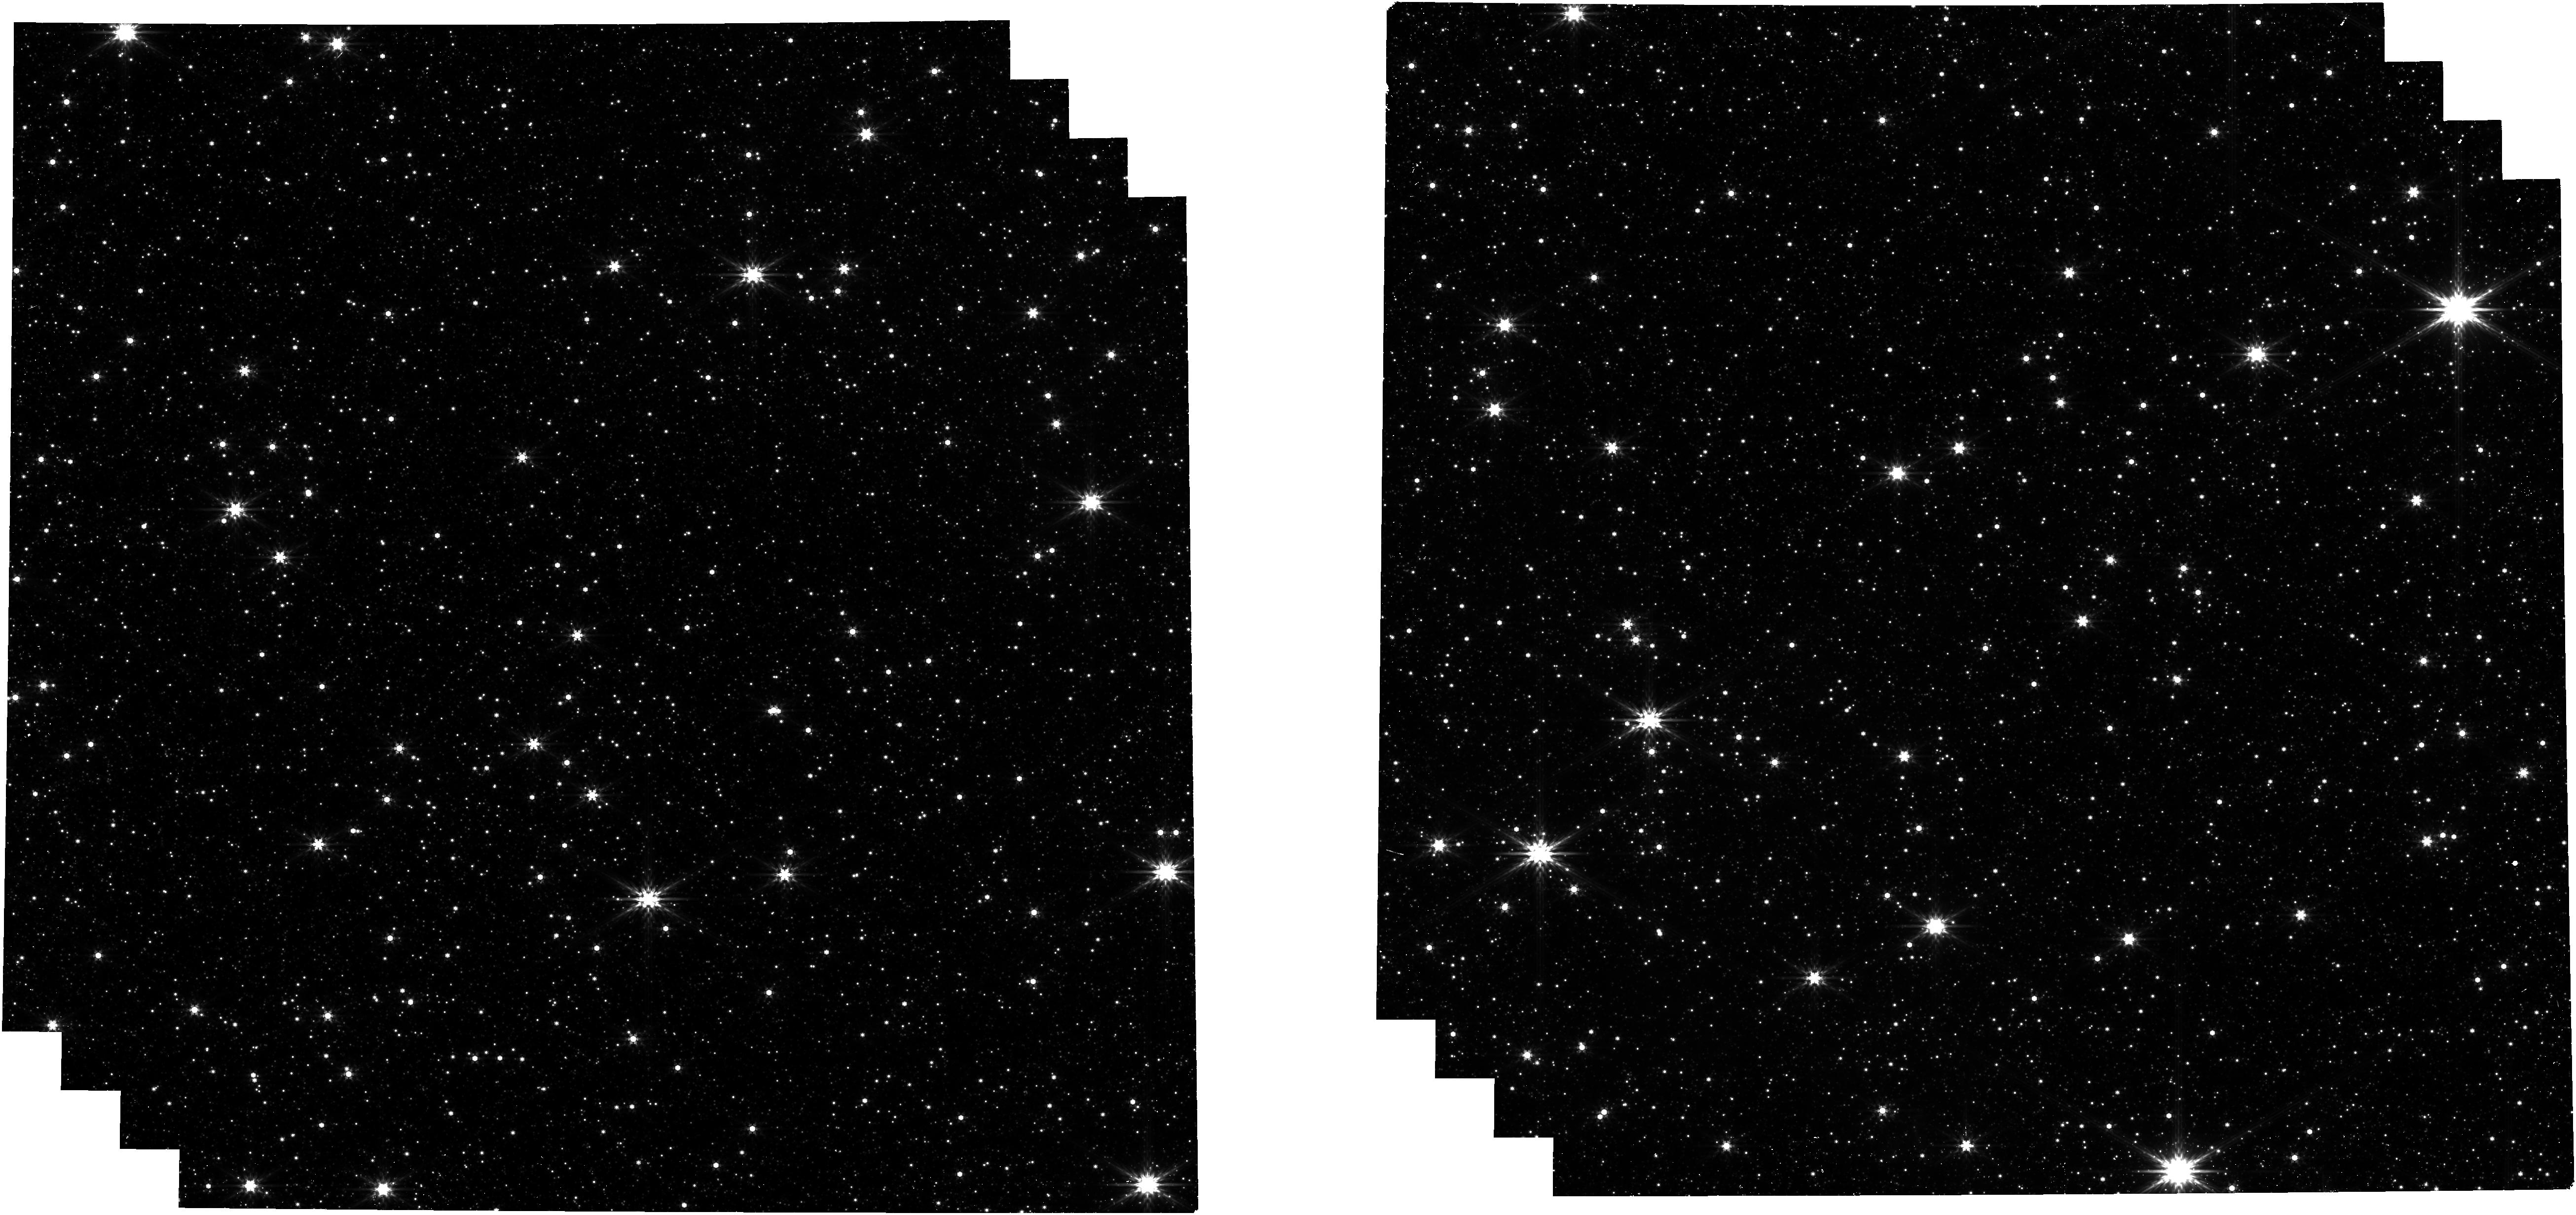
Target: control_field. Instrument: NIRCAM. Filter: F444W. Exposure: 3 min. Observation ID: jw06801-o002_t001_nircam_clear-f444w

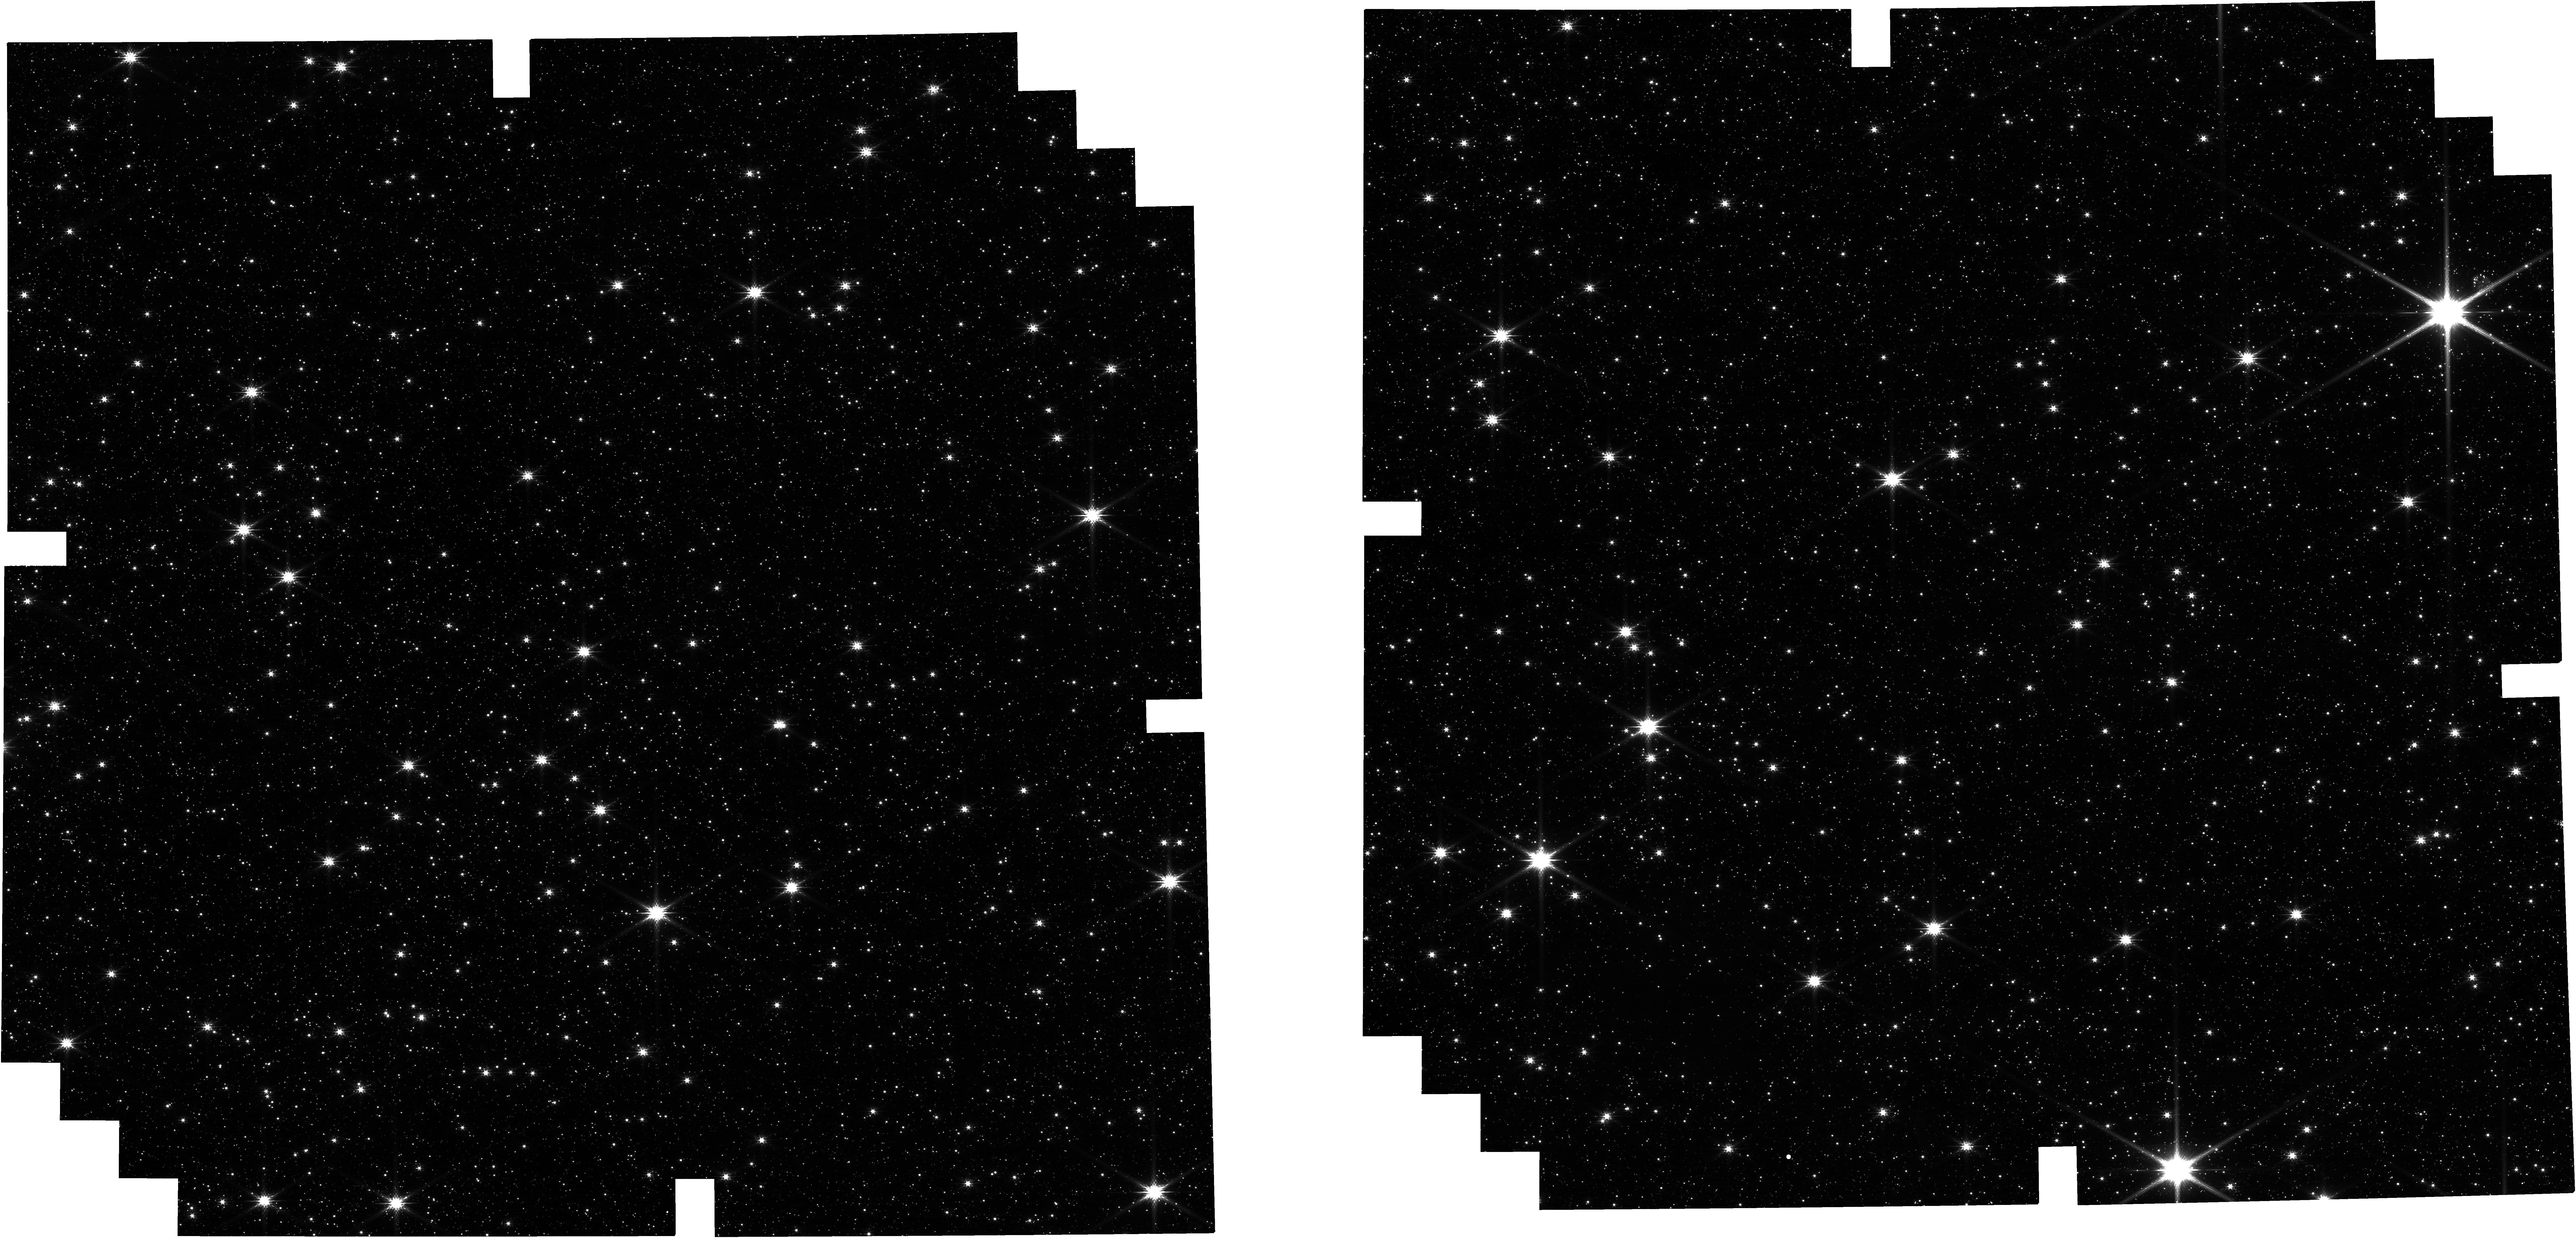
Target: control_field. Instrument: NIRCAM. Filter: F200W. Exposure: 3 min. Observation ID: jw06801-o002_t001_nircam_clear-f200w

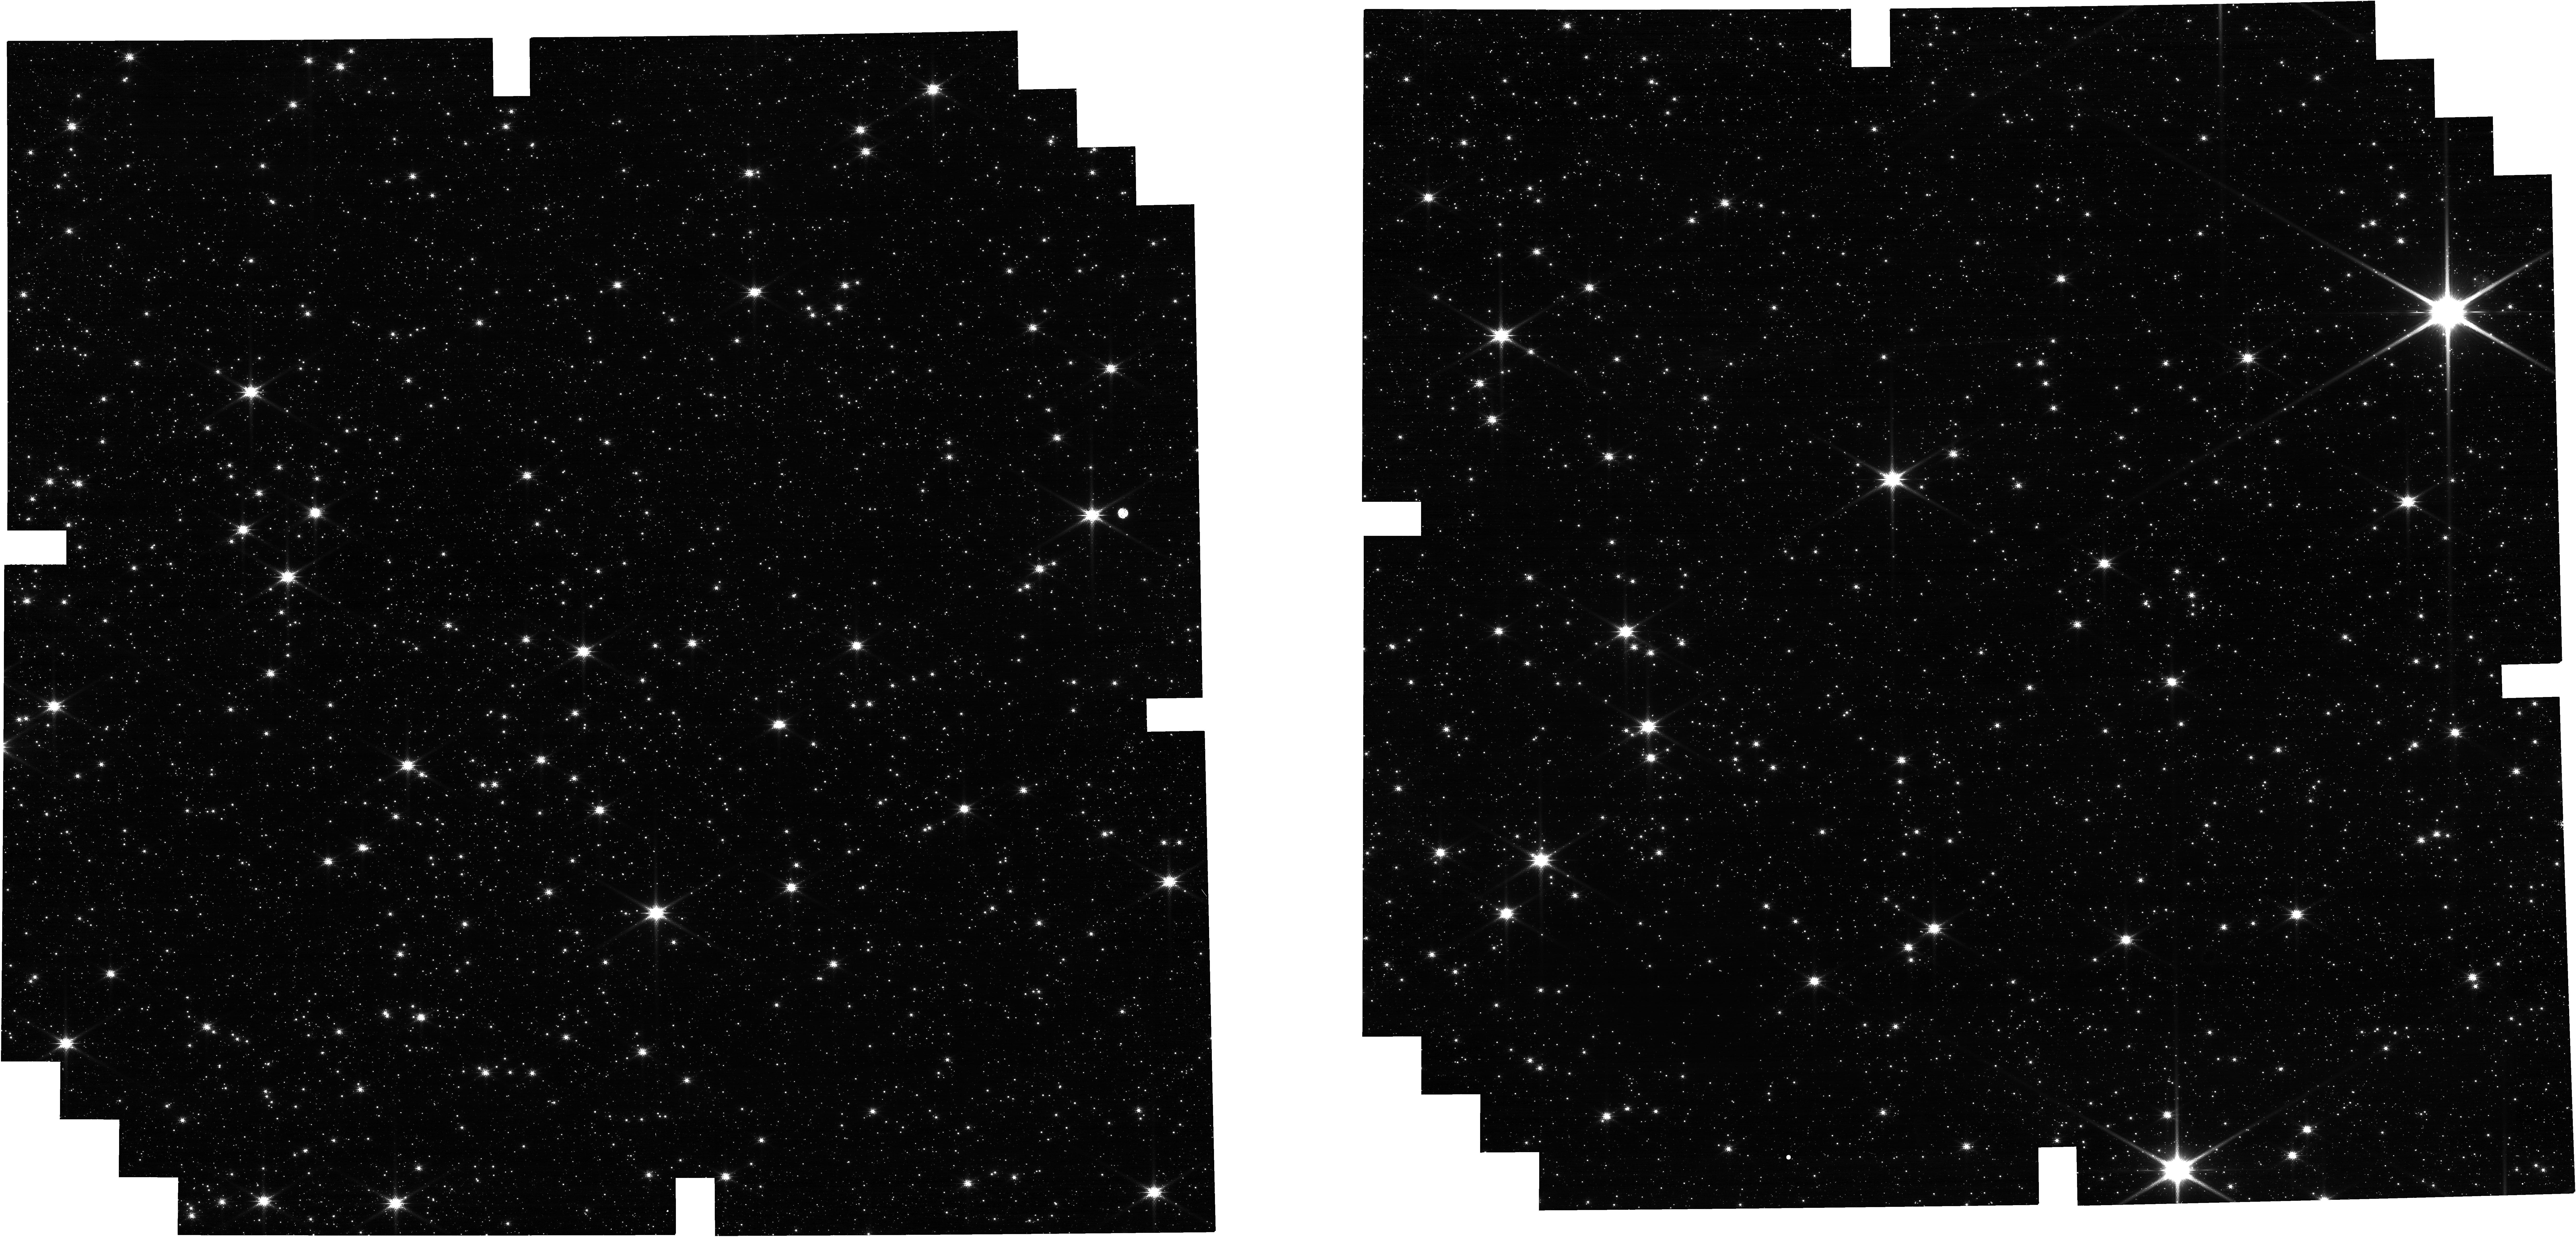
Target: control_field. Instrument: NIRCAM. Filter: F150W. Exposure: 3 min. Observation ID: jw06801-o002_t001_nircam_clear-f150w

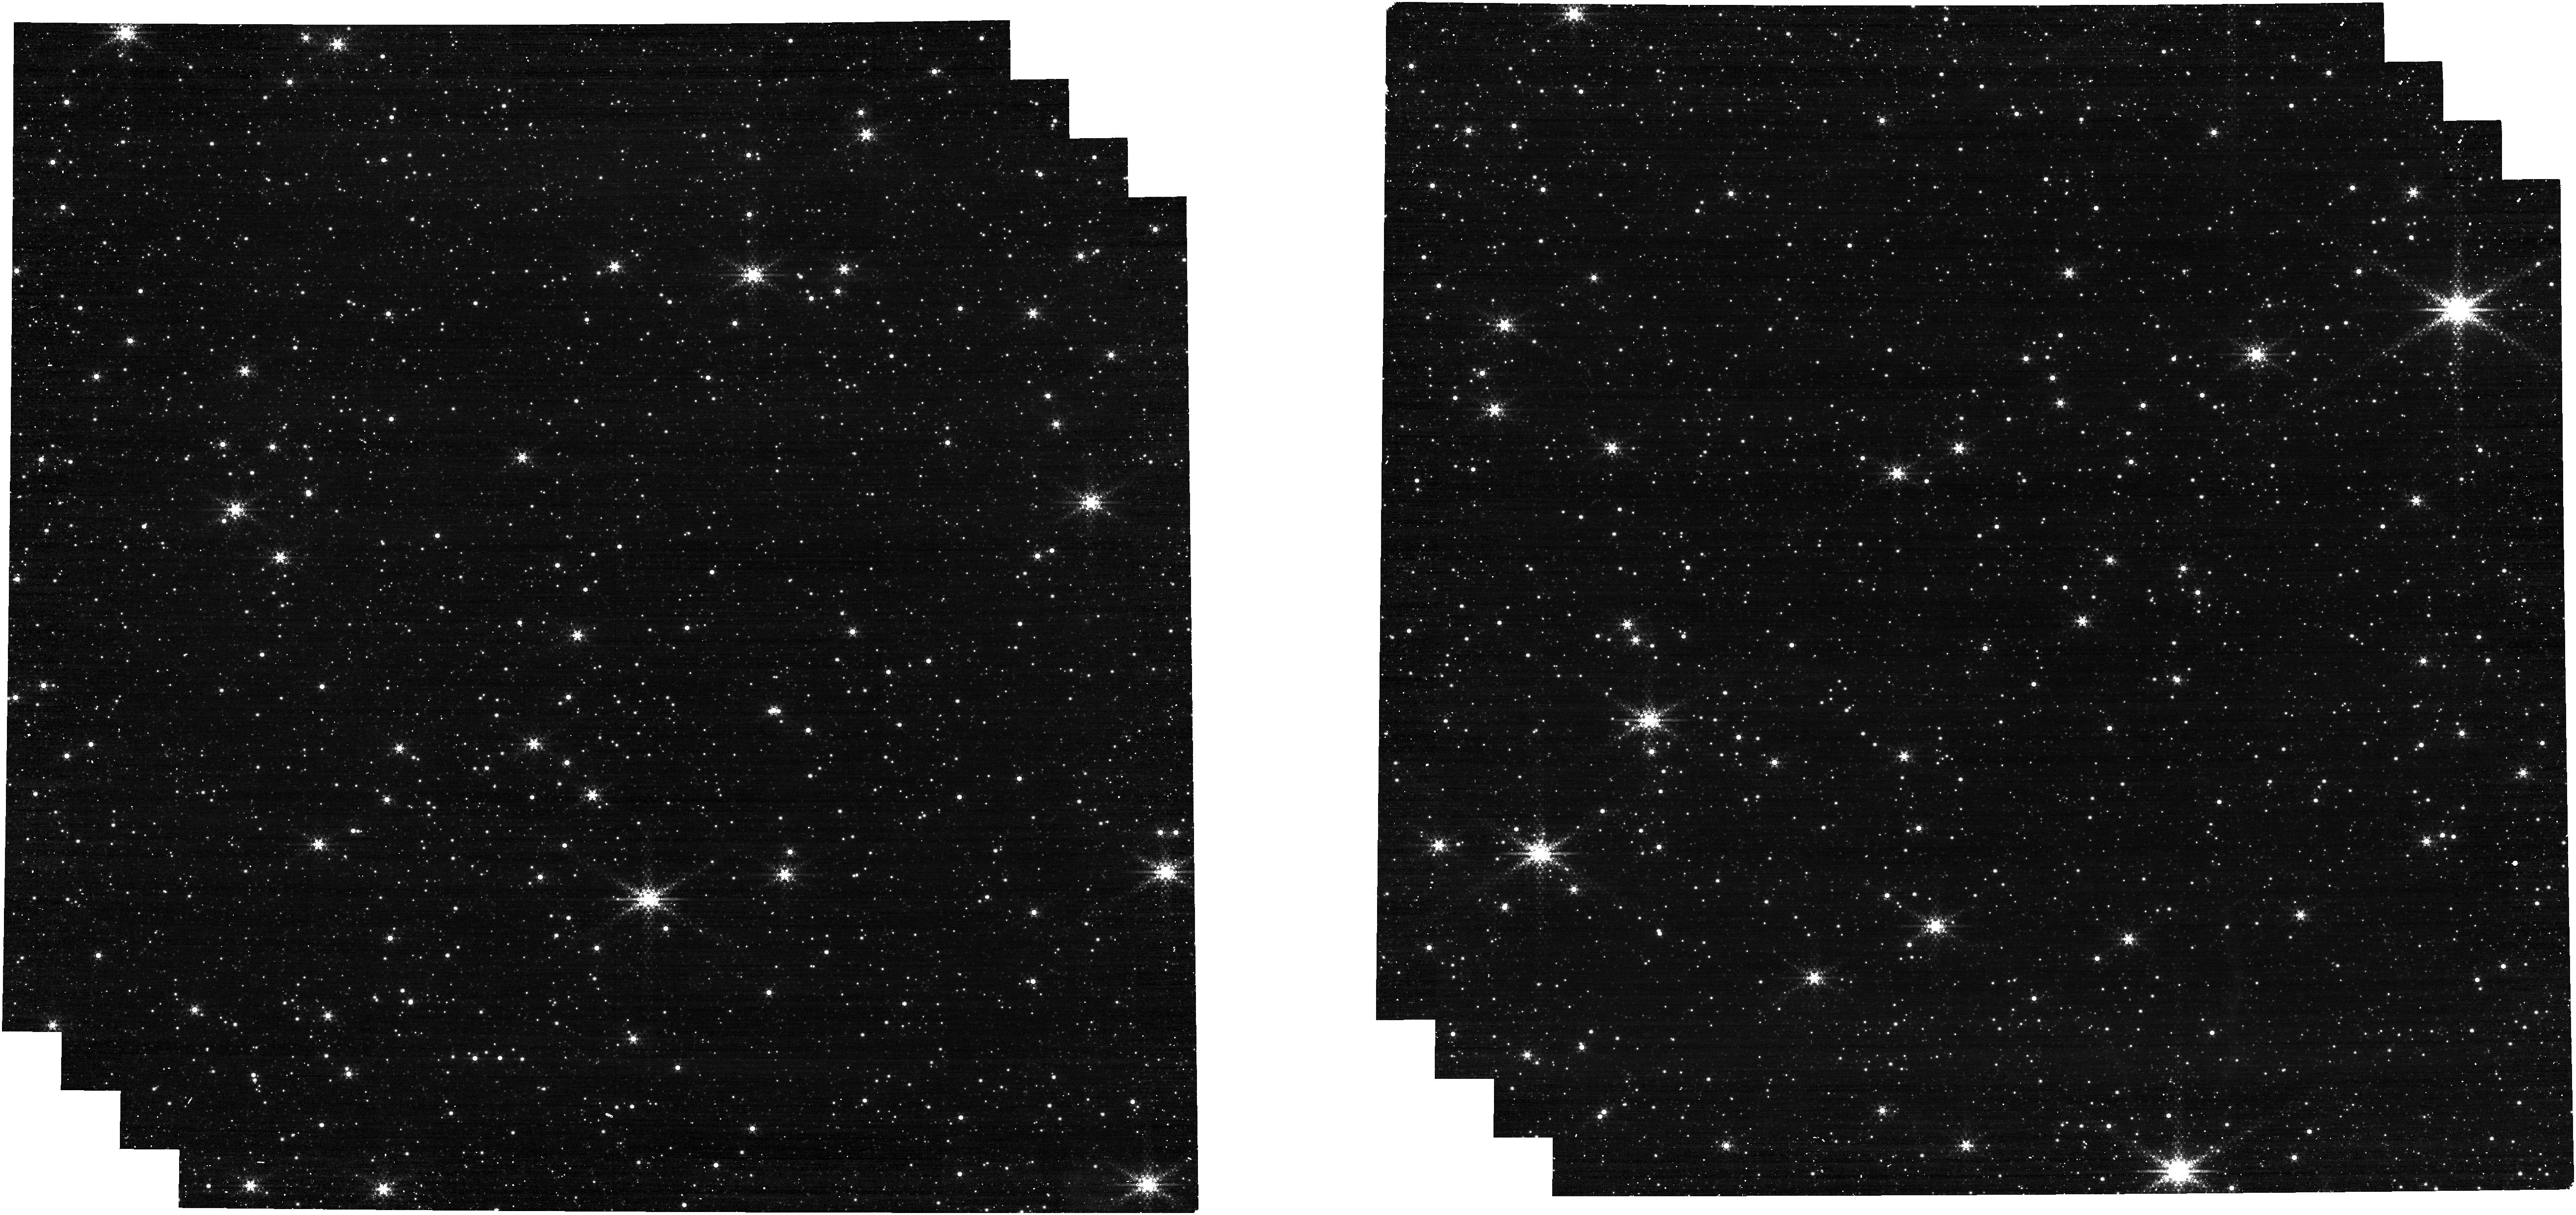
Target: control_field. Instrument: NIRCAM. Filter: F444W+F405N. Exposure: 3 min. Observation ID: jw06801-o002_t001_nircam_f405n-f444w

Completing the control field observations of GO-1905 (PI: Guarcello, Mario Giuseppe)

The accepted program GO-1905 has the main objective of calculating the Initial Mass Function (IMF) of the supermassive star cluster Westerlund 1. This would allow for the first time to test the universality of the IMF and the formation efficiency of the brown dwarfs in a truly starburst environment, which is importat to our capability of accounting for the unresolved stellar population of those galaxies experiencing intense epochs of star-formation, whose typical star-forming environment is in the form of supermassive clusters. In order to derive the mass distribution of the stellar population of Westerlund 1, it is mandatory to use a control field to account for the foreground/background stellar population along the line of sight contaminating the loci of the cluster population in the various color-magnitude diagrams. Unfortunately, among the chosen set of filters requested for the control field in GO-1905, only the observations in two filters (F115W and F277W) were performed, while F150W and F200W are deeper and with a more spatially uniform completeness. This does not allow us to obtain an accurate estimate of the very low-mass end of the IMF of the cluster. We thus request new observations of the control field chosen for GO-1905 in the remaining filters (F150W, F200W, F356W, and F444W) adopting the same observing strategy used for GO-1905. Despite the very small amount of requested time (1.5 hours), this observation will have an enormous impact on our capability of deriving an accurate estimate of the IMF of Westerlund 1